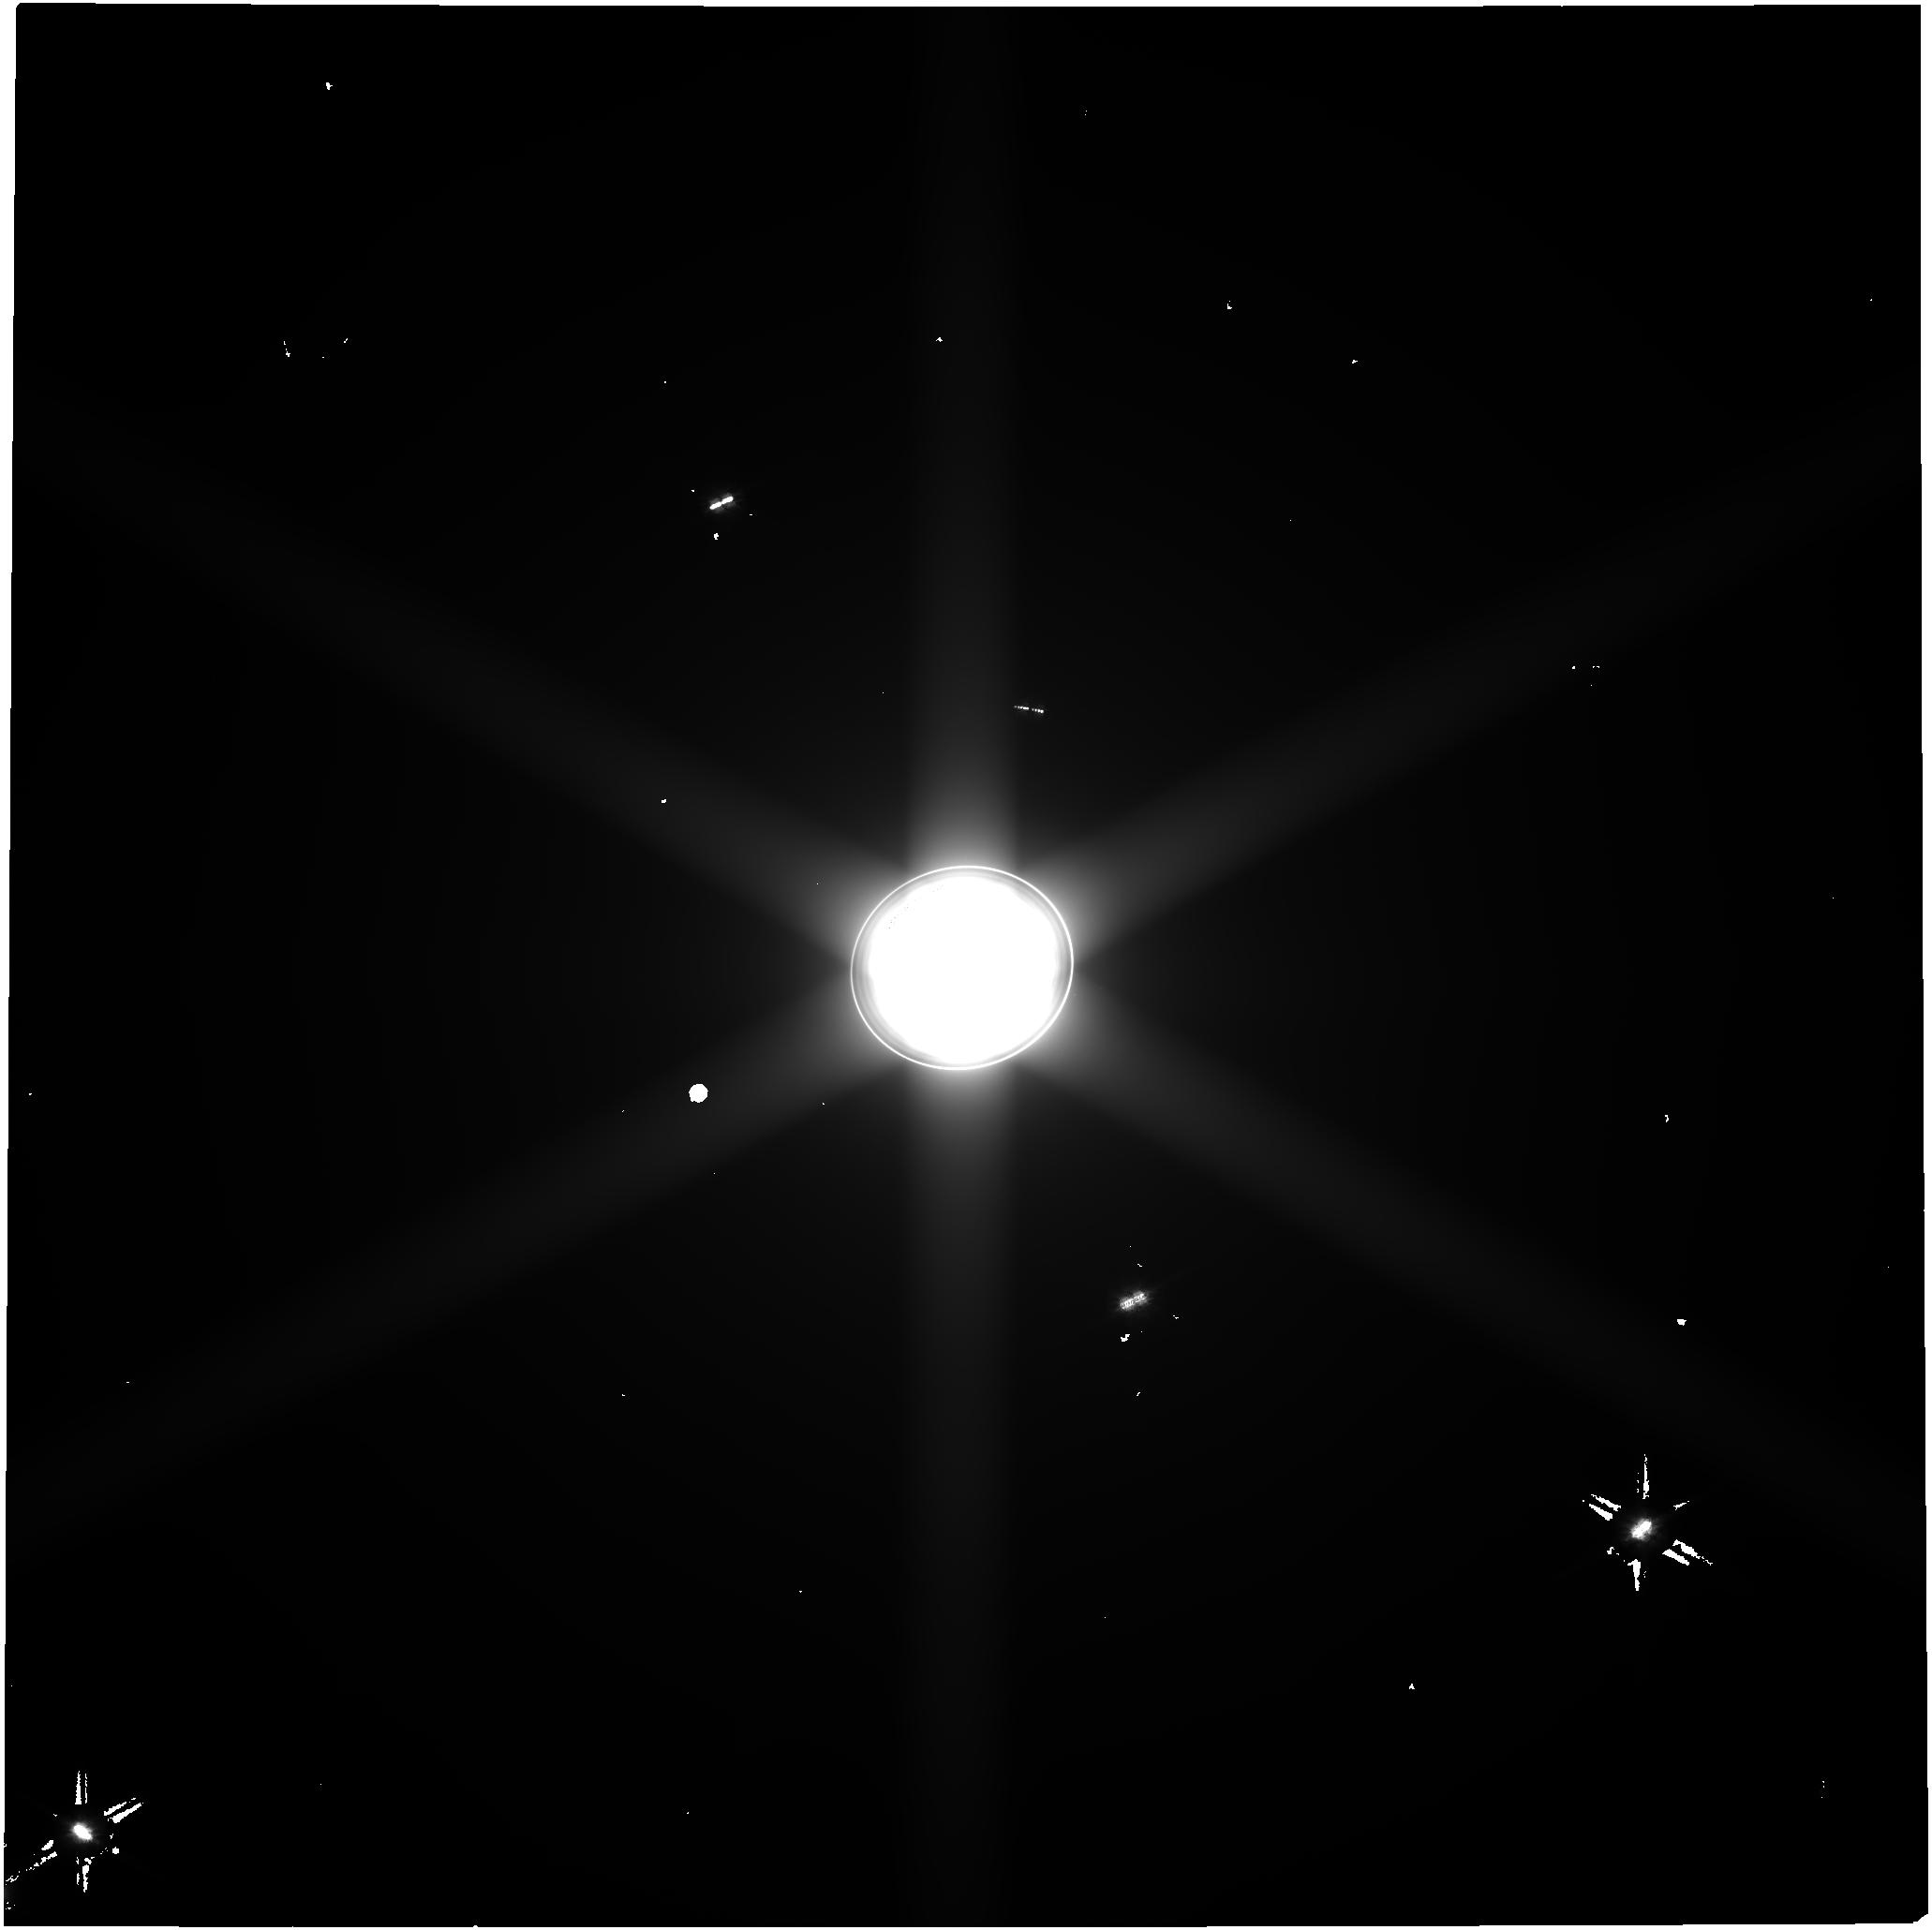
Target: URANUS. Instrument: NIRCAM. Filter: F070W. Exposure: 34 min. Observation ID: jw06379-o002_t001_nircam_clear-f070w

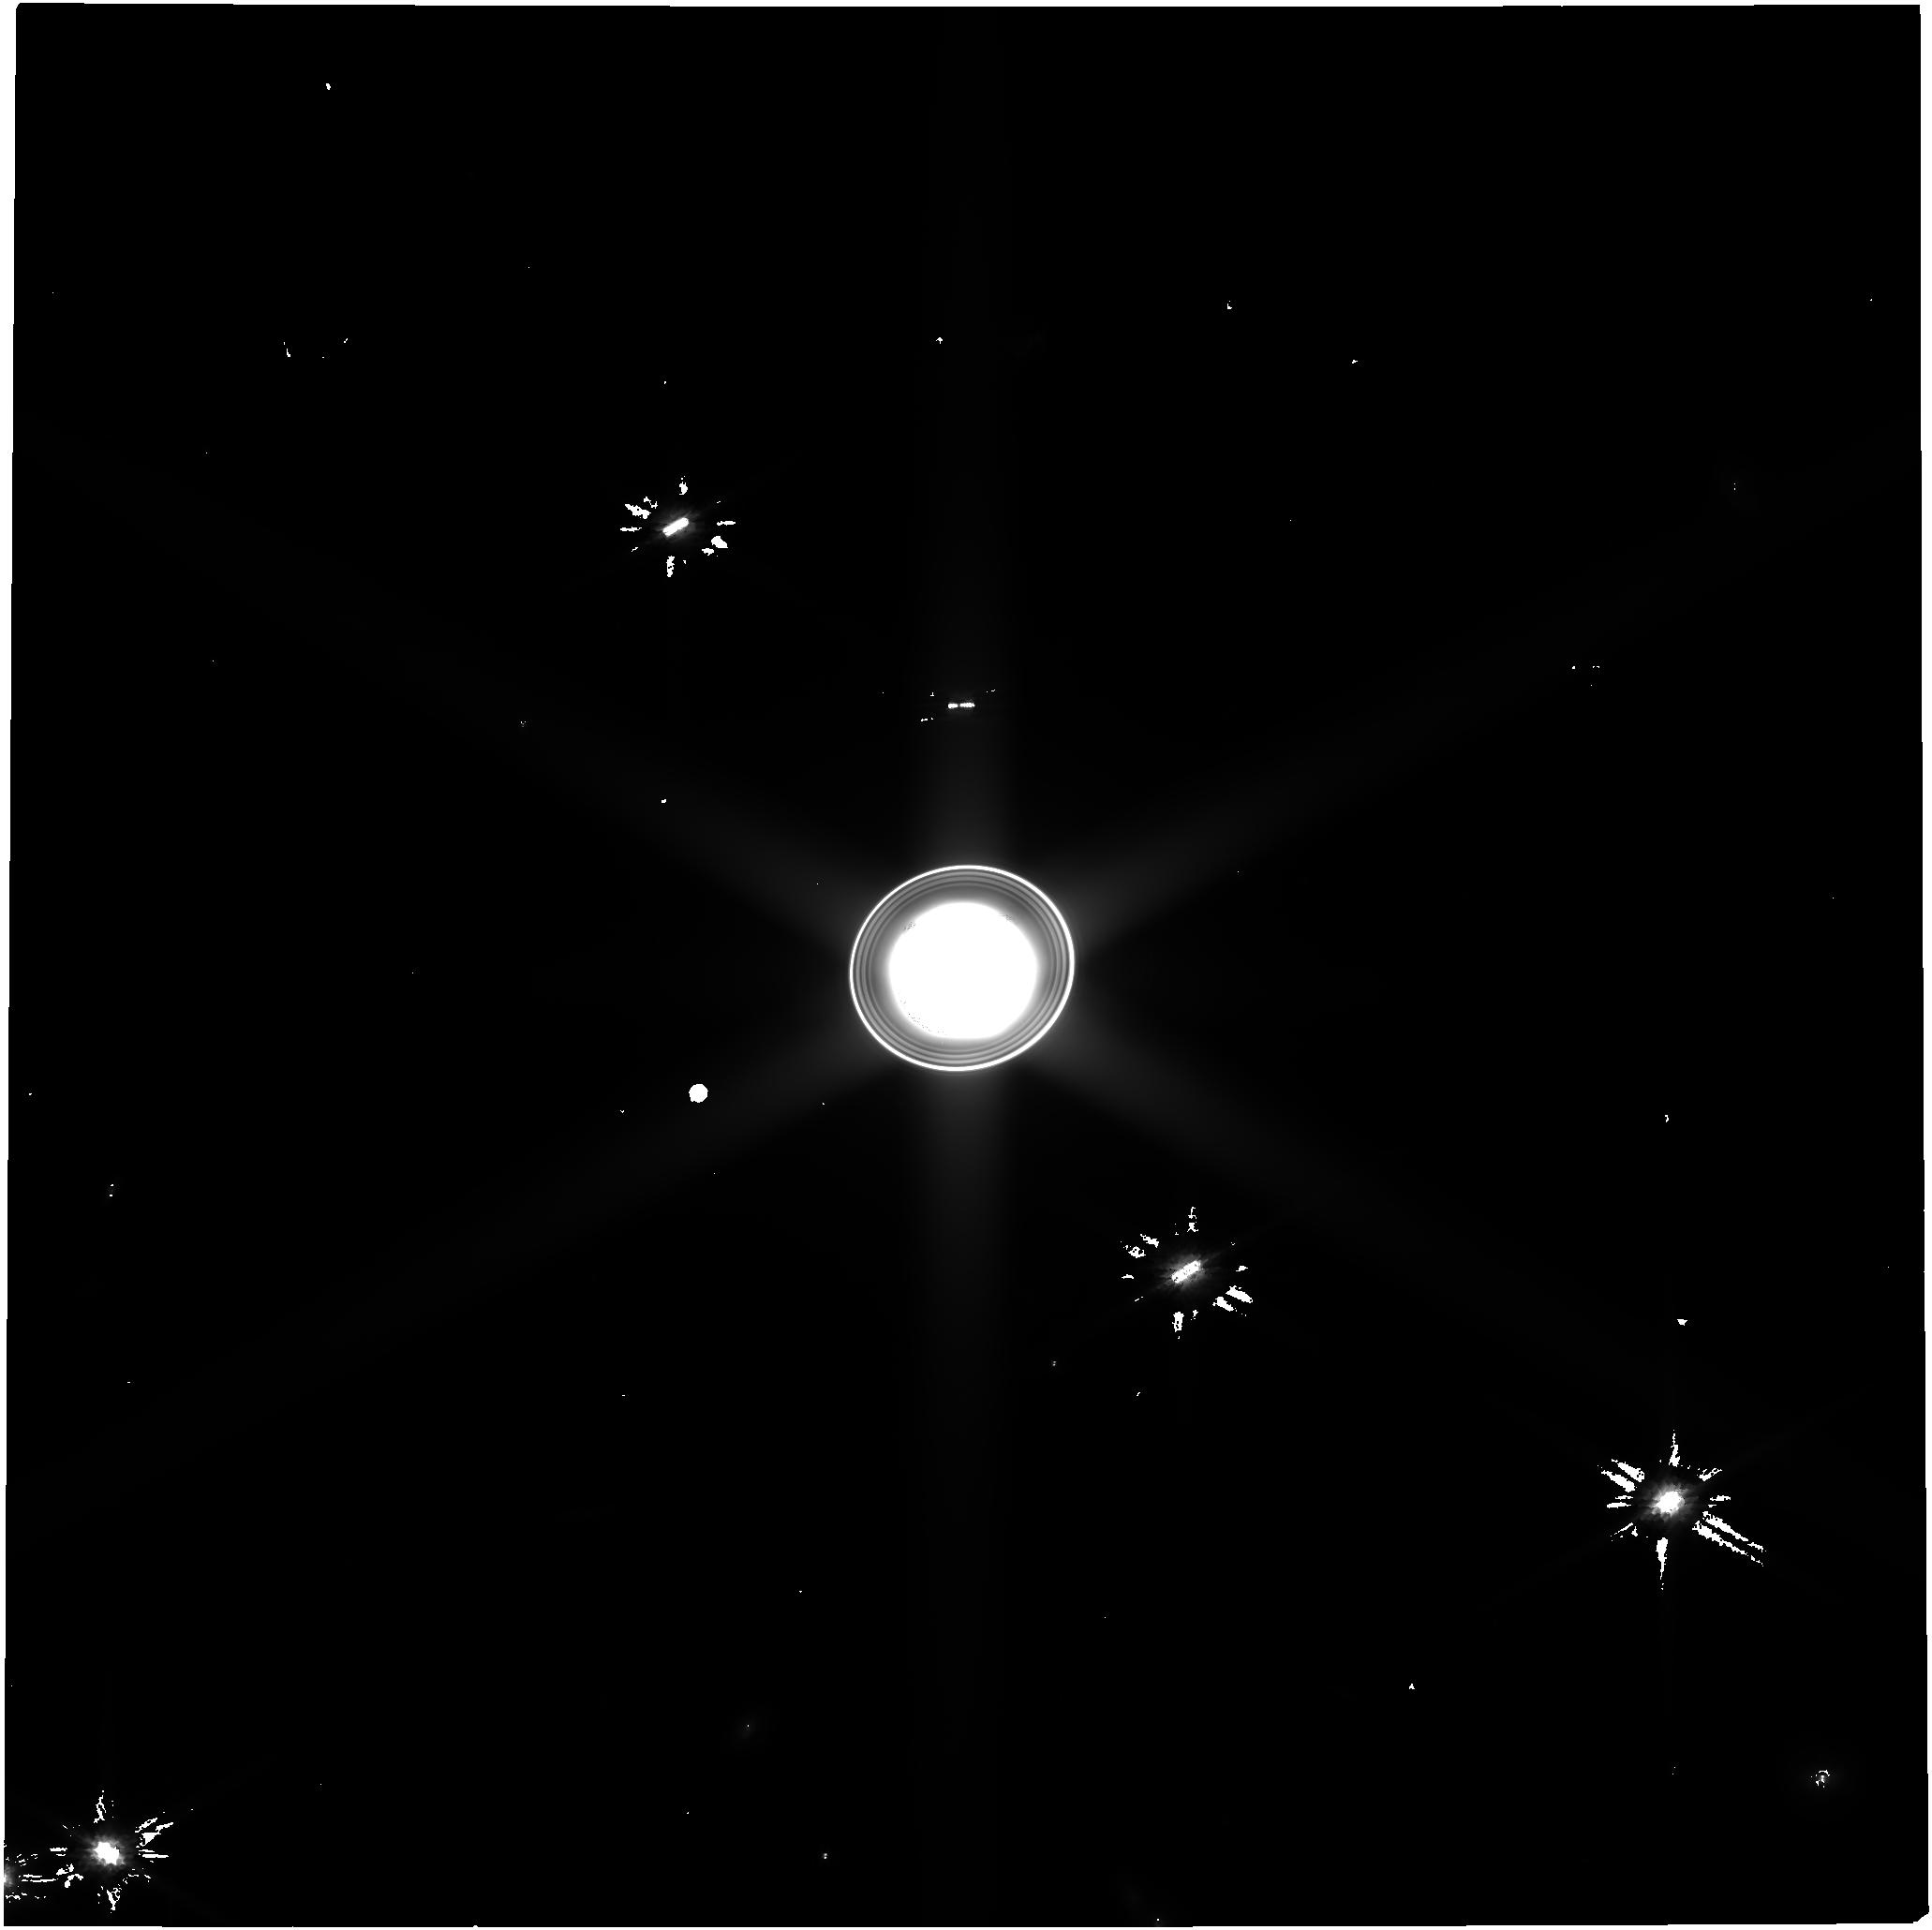
Target: URANUS. Instrument: NIRCAM. Filter: F150W. Exposure: 34 min. Observation ID: jw06379-o002_t001_nircam_clear-f150w

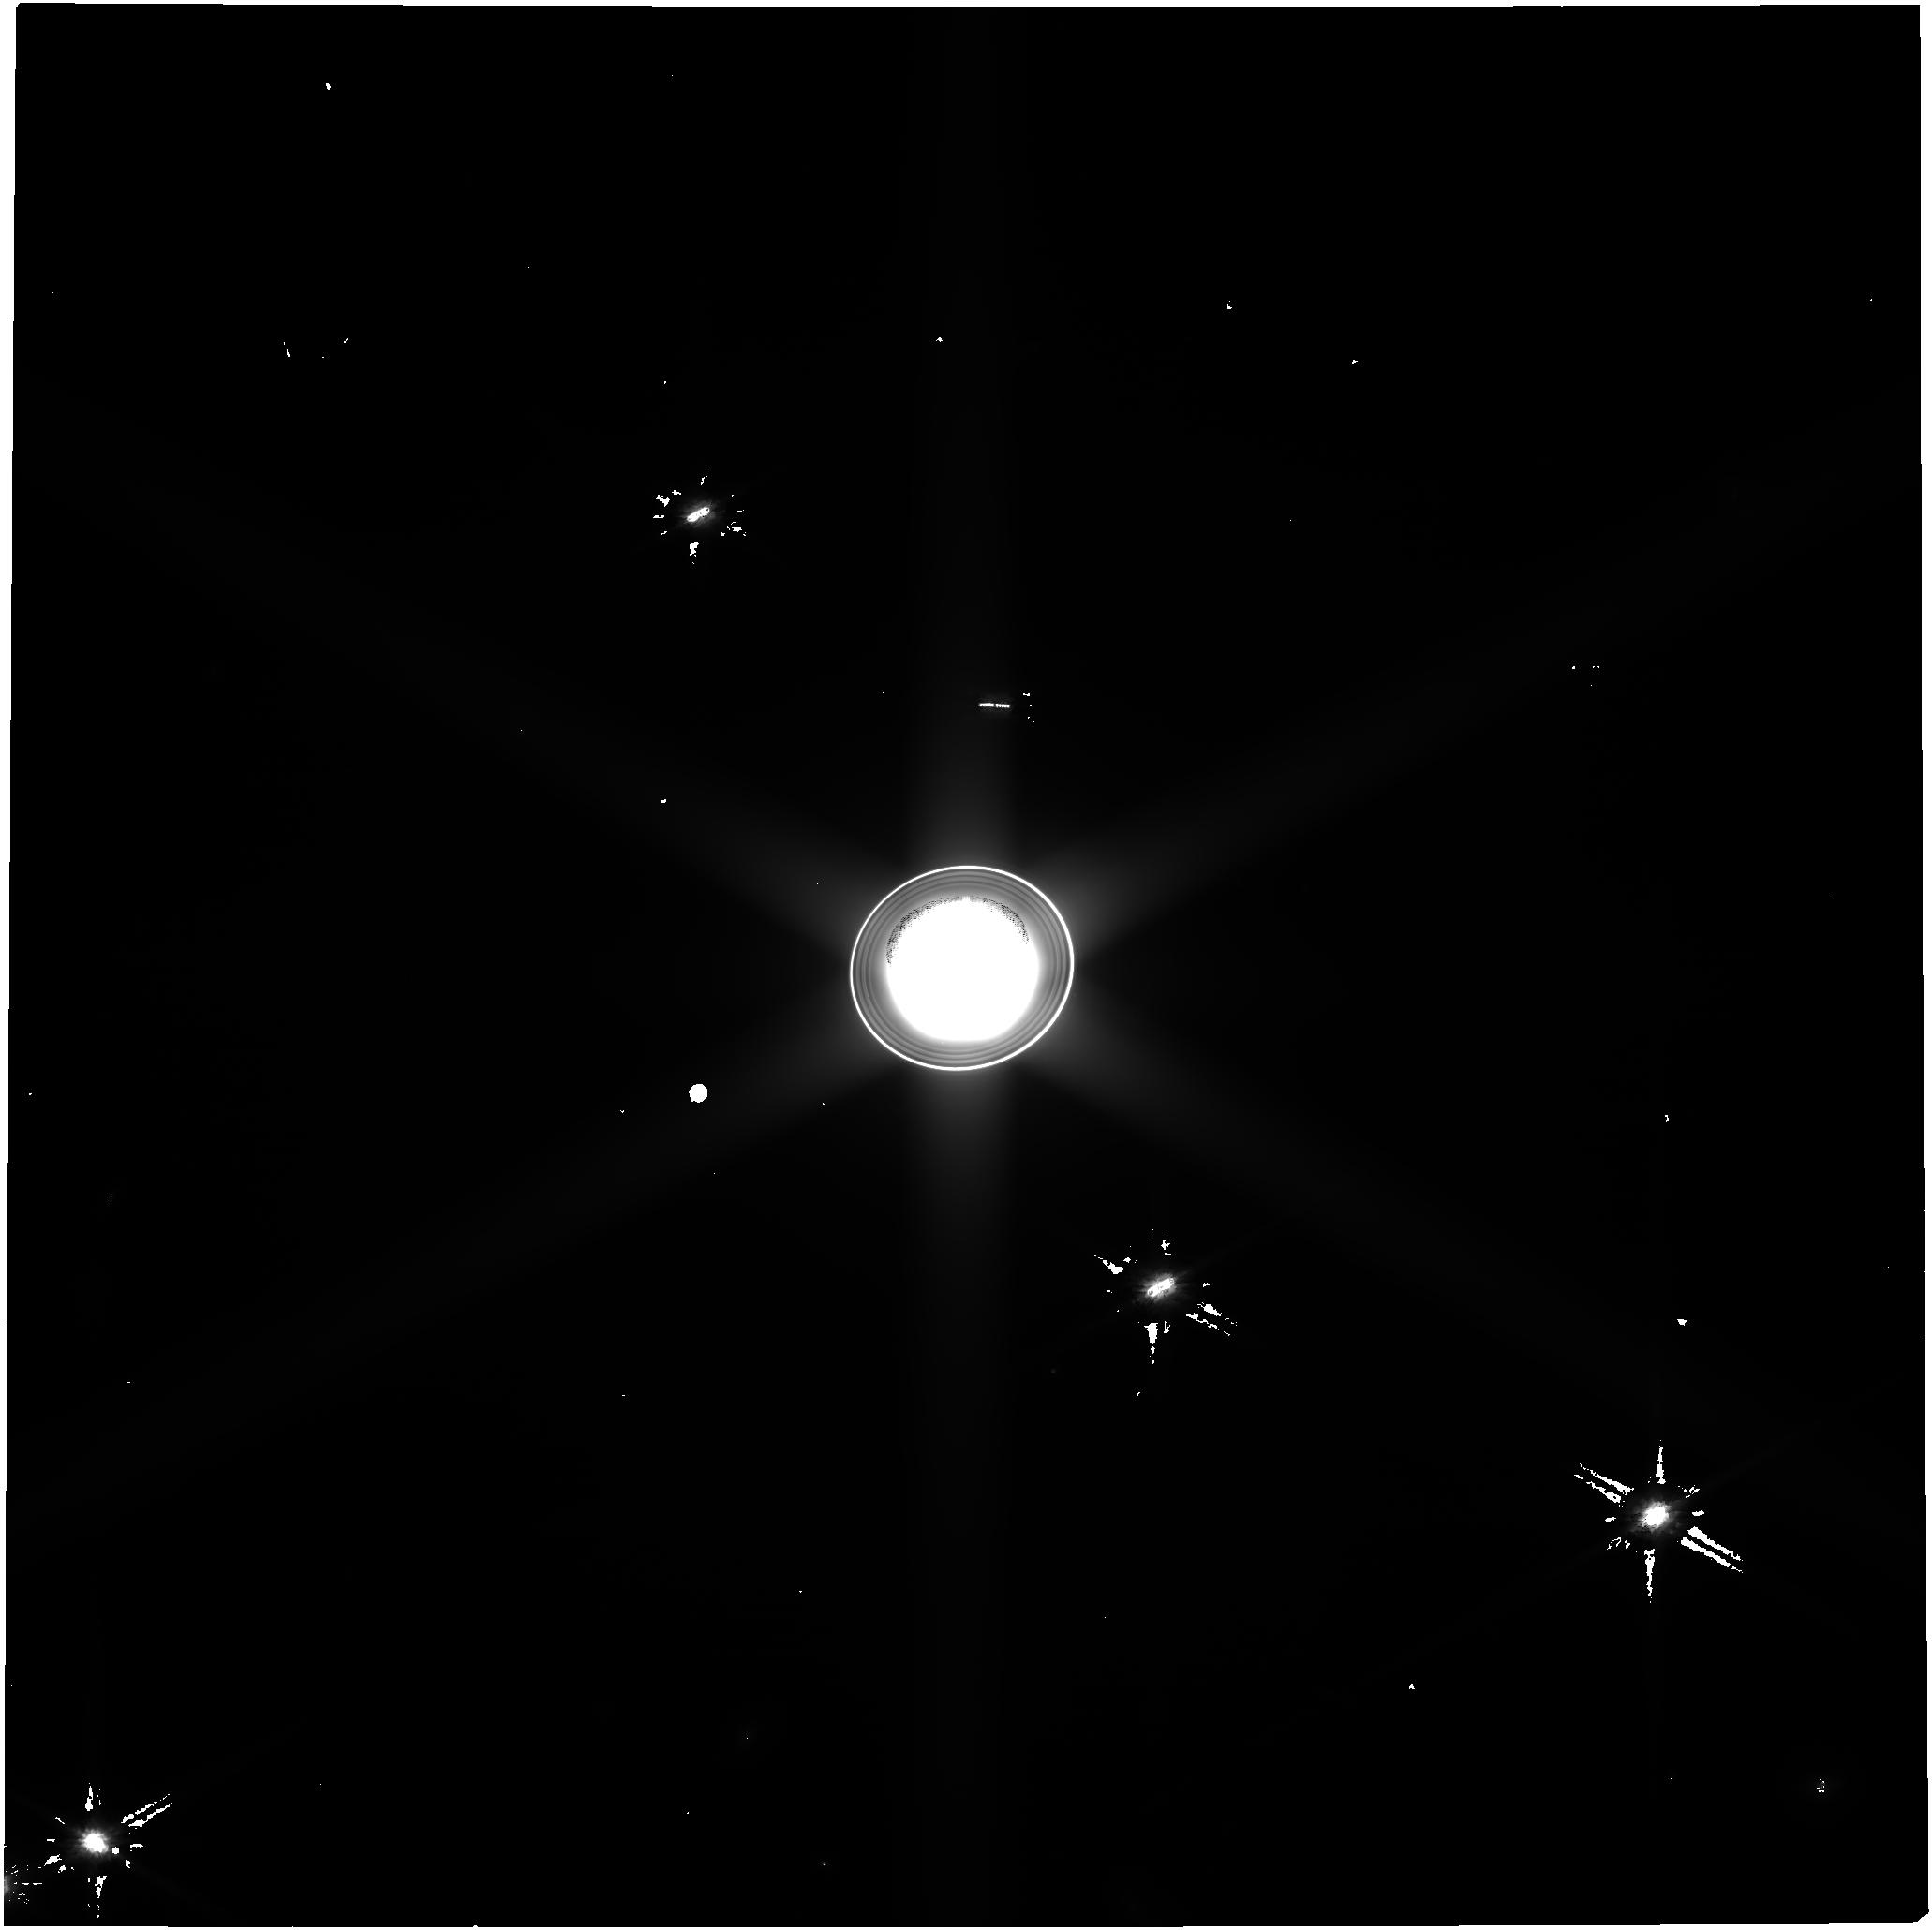
Target: URANUS. Instrument: NIRCAM. Filter: F115W. Exposure: 30 min. Observation ID: jw06379-o002_t001_nircam_clear-f115w

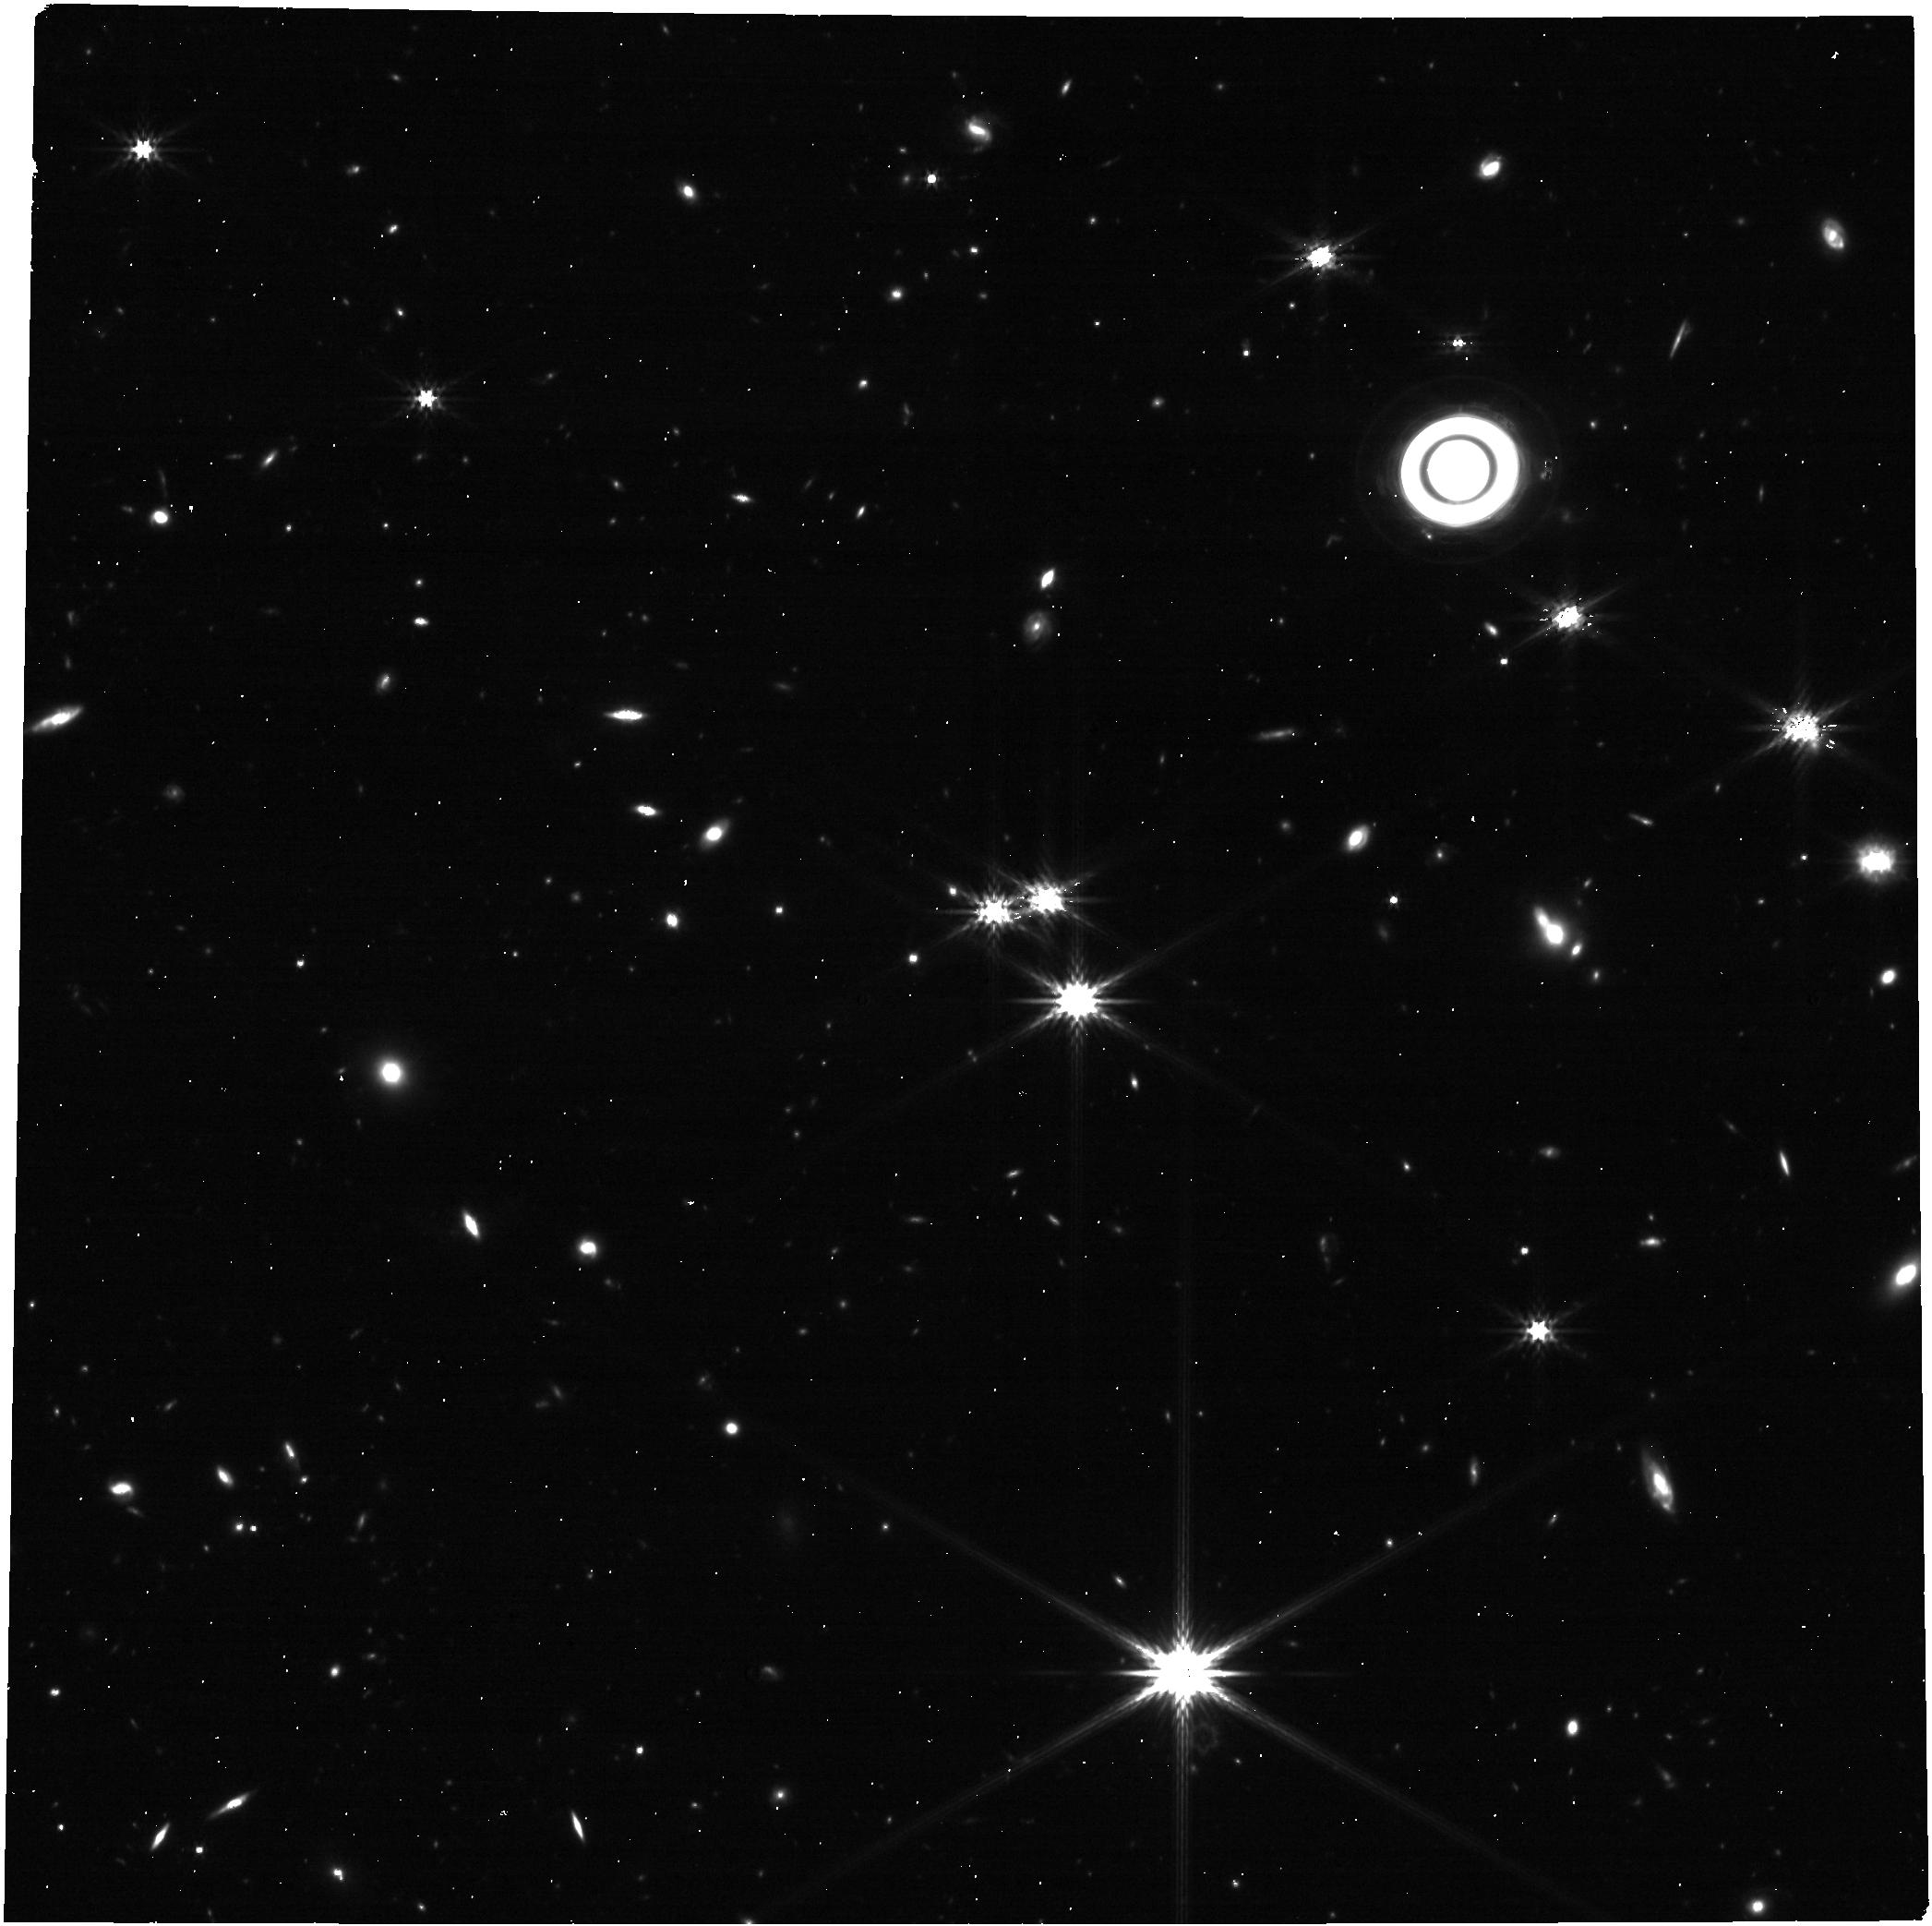
Target: URANUS. Instrument: NIRCAM. Filter: F356W. Exposure: 34 min. Observation ID: jw06379-o002_t001_nircam_clear-f356w

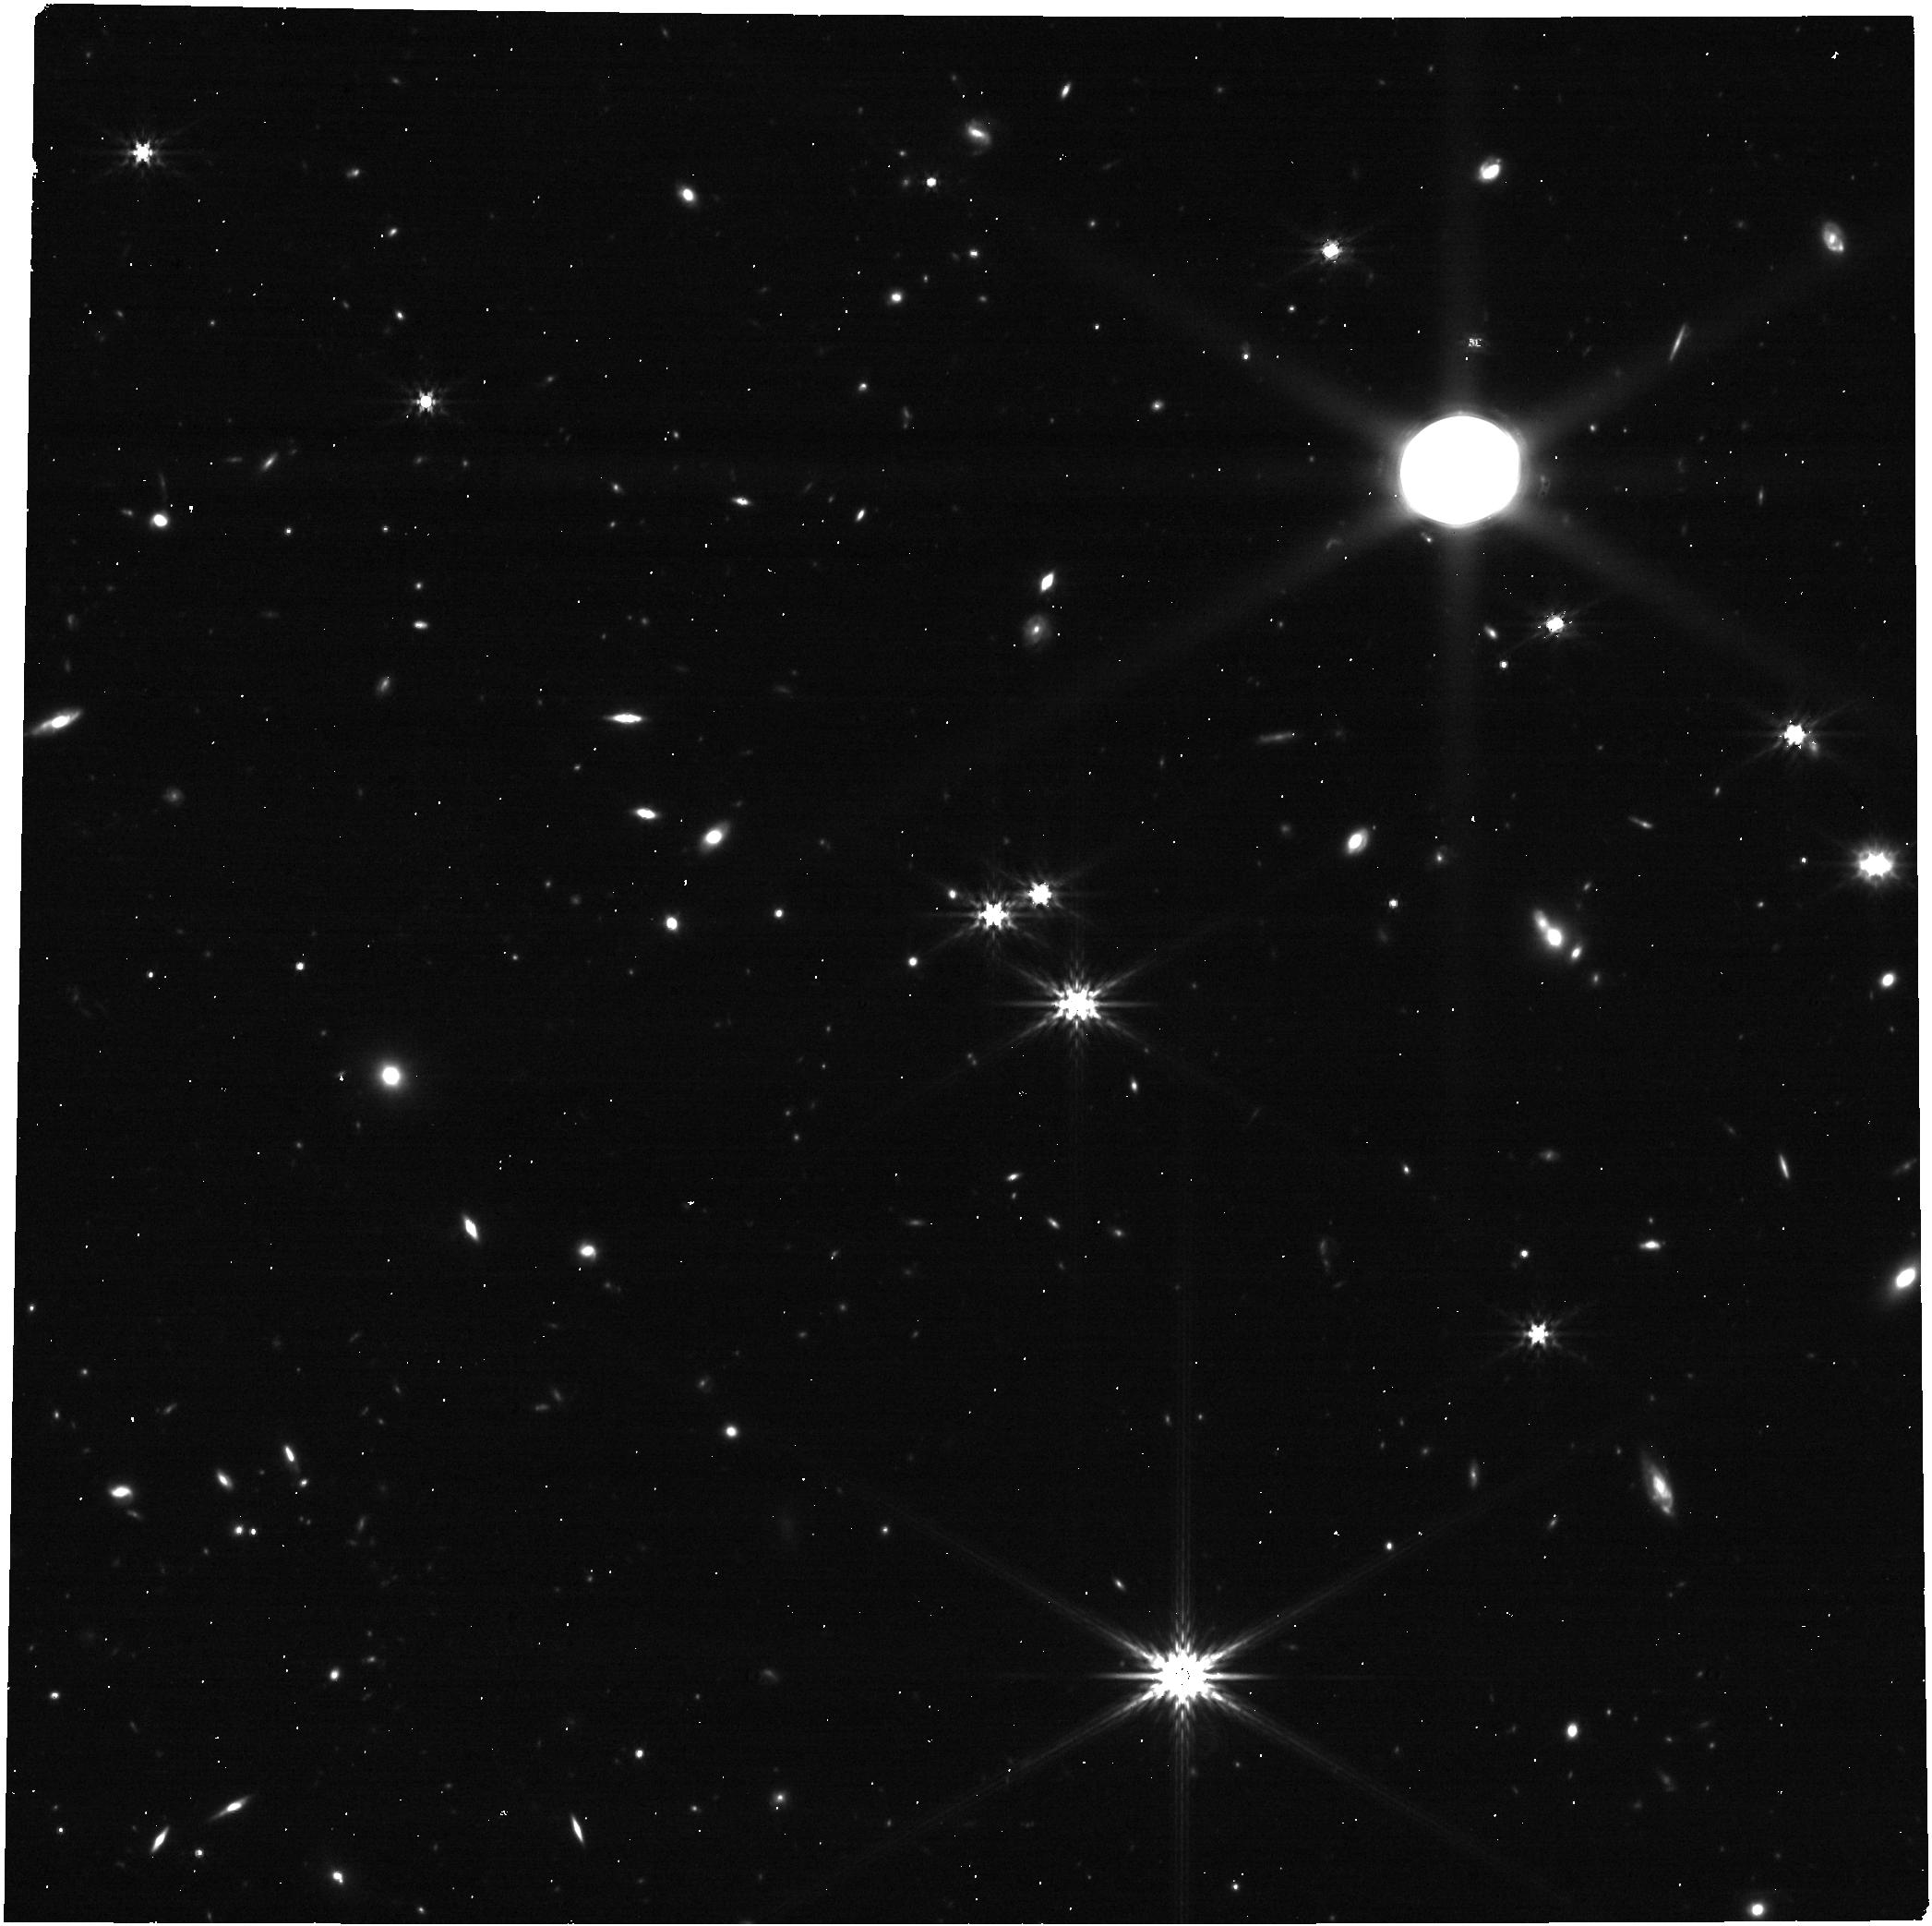
Target: URANUS. Instrument: NIRCAM. Filter: F444W. Exposure: 30 min. Observation ID: jw06379-o002_t001_nircam_clear-f444w

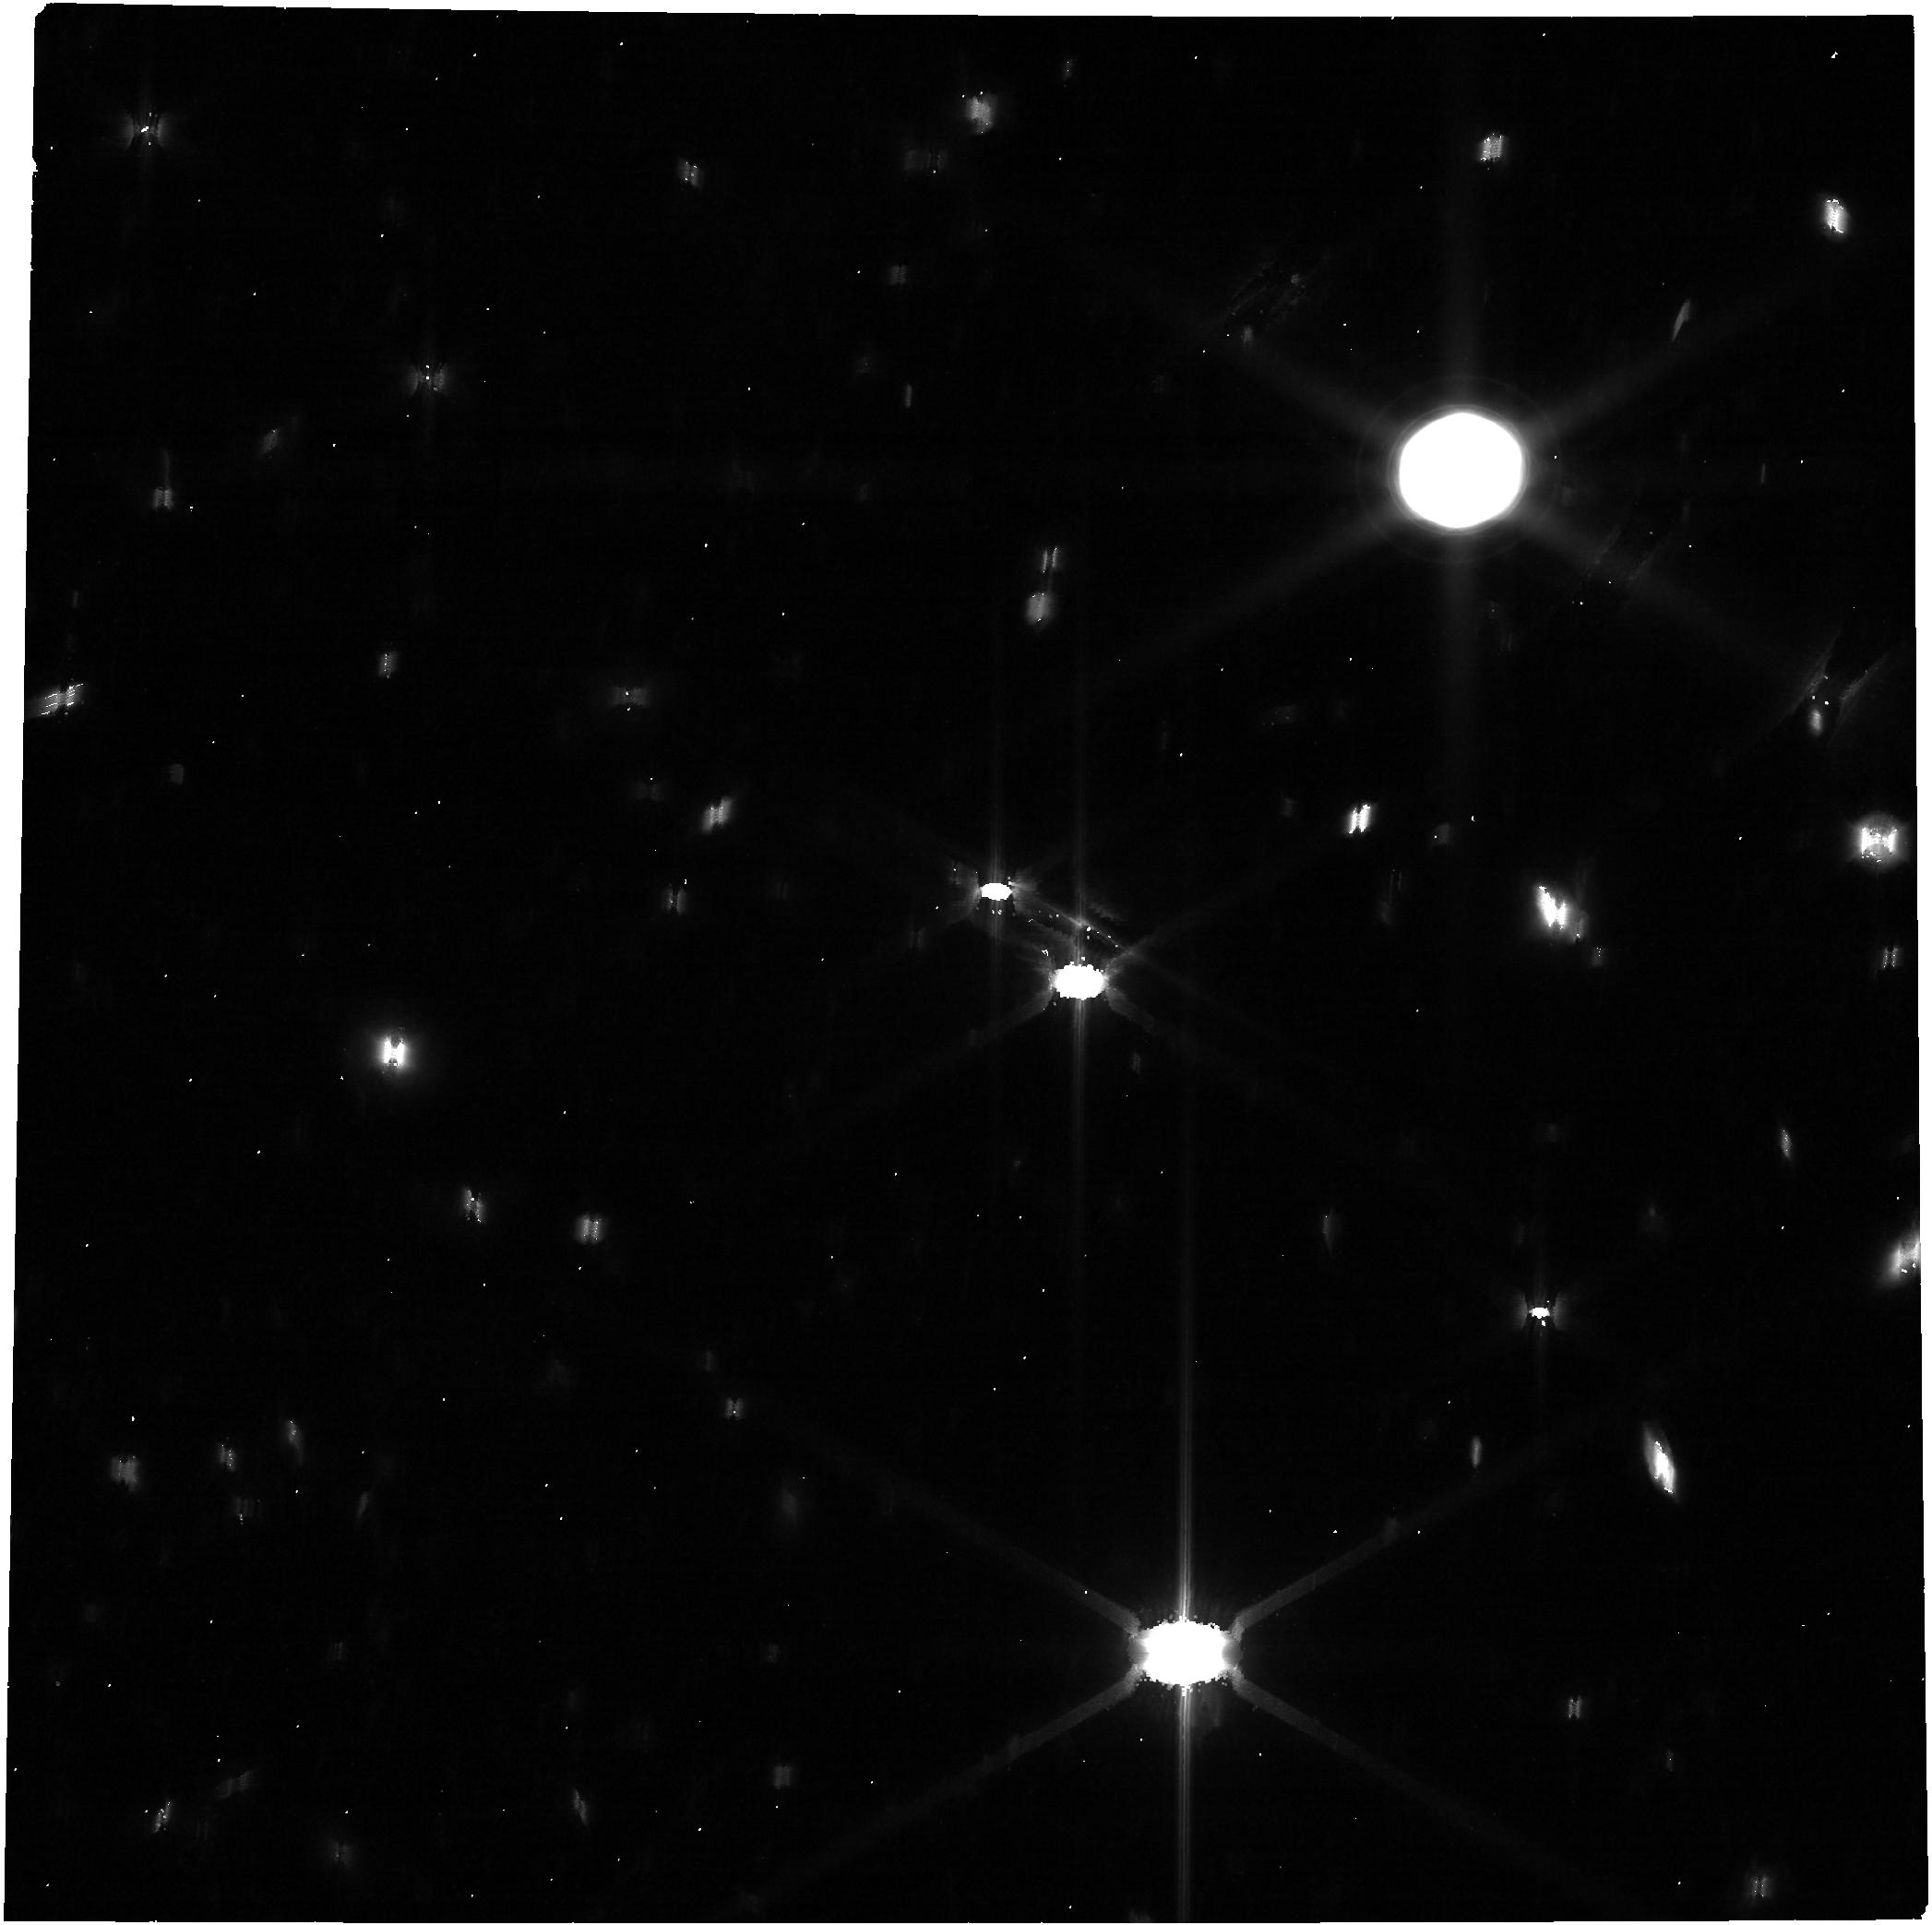
Target: URANUS. Instrument: NIRCAM. Filter: F322W2. Exposure: 5.7 h. Observation ID: jw06379-o001_t001_nircam_clear-f322w2

Structure and Dynamics of The Rings and Inner Moons of Uranus (PI: El Moutamid, Maryame)

Uranus is unlike any other planet in the Solar System, not only because of its high axial tilt of ~98 degrees, which may reflect an early giant impact, but also because of its ring-moon system that features a closely-spaced configuration and generally low albedos, suggesting a non-icy composition, yet to be elucidated. NIRCam data will provide key parameters for a better understanding of the current configuration, history, origin, age, and evolution of its rings and moons. Furthermore, JWST observations of the faint and dusty rings will characterize the zeta ring and other material in the ring plane orbiting near Uranus’s cloud tops. This will also provide time-critical knowledge about potential hazards that will help shape the planning of NASA’s Uranus Orbiter and Probe (UOP) mission.